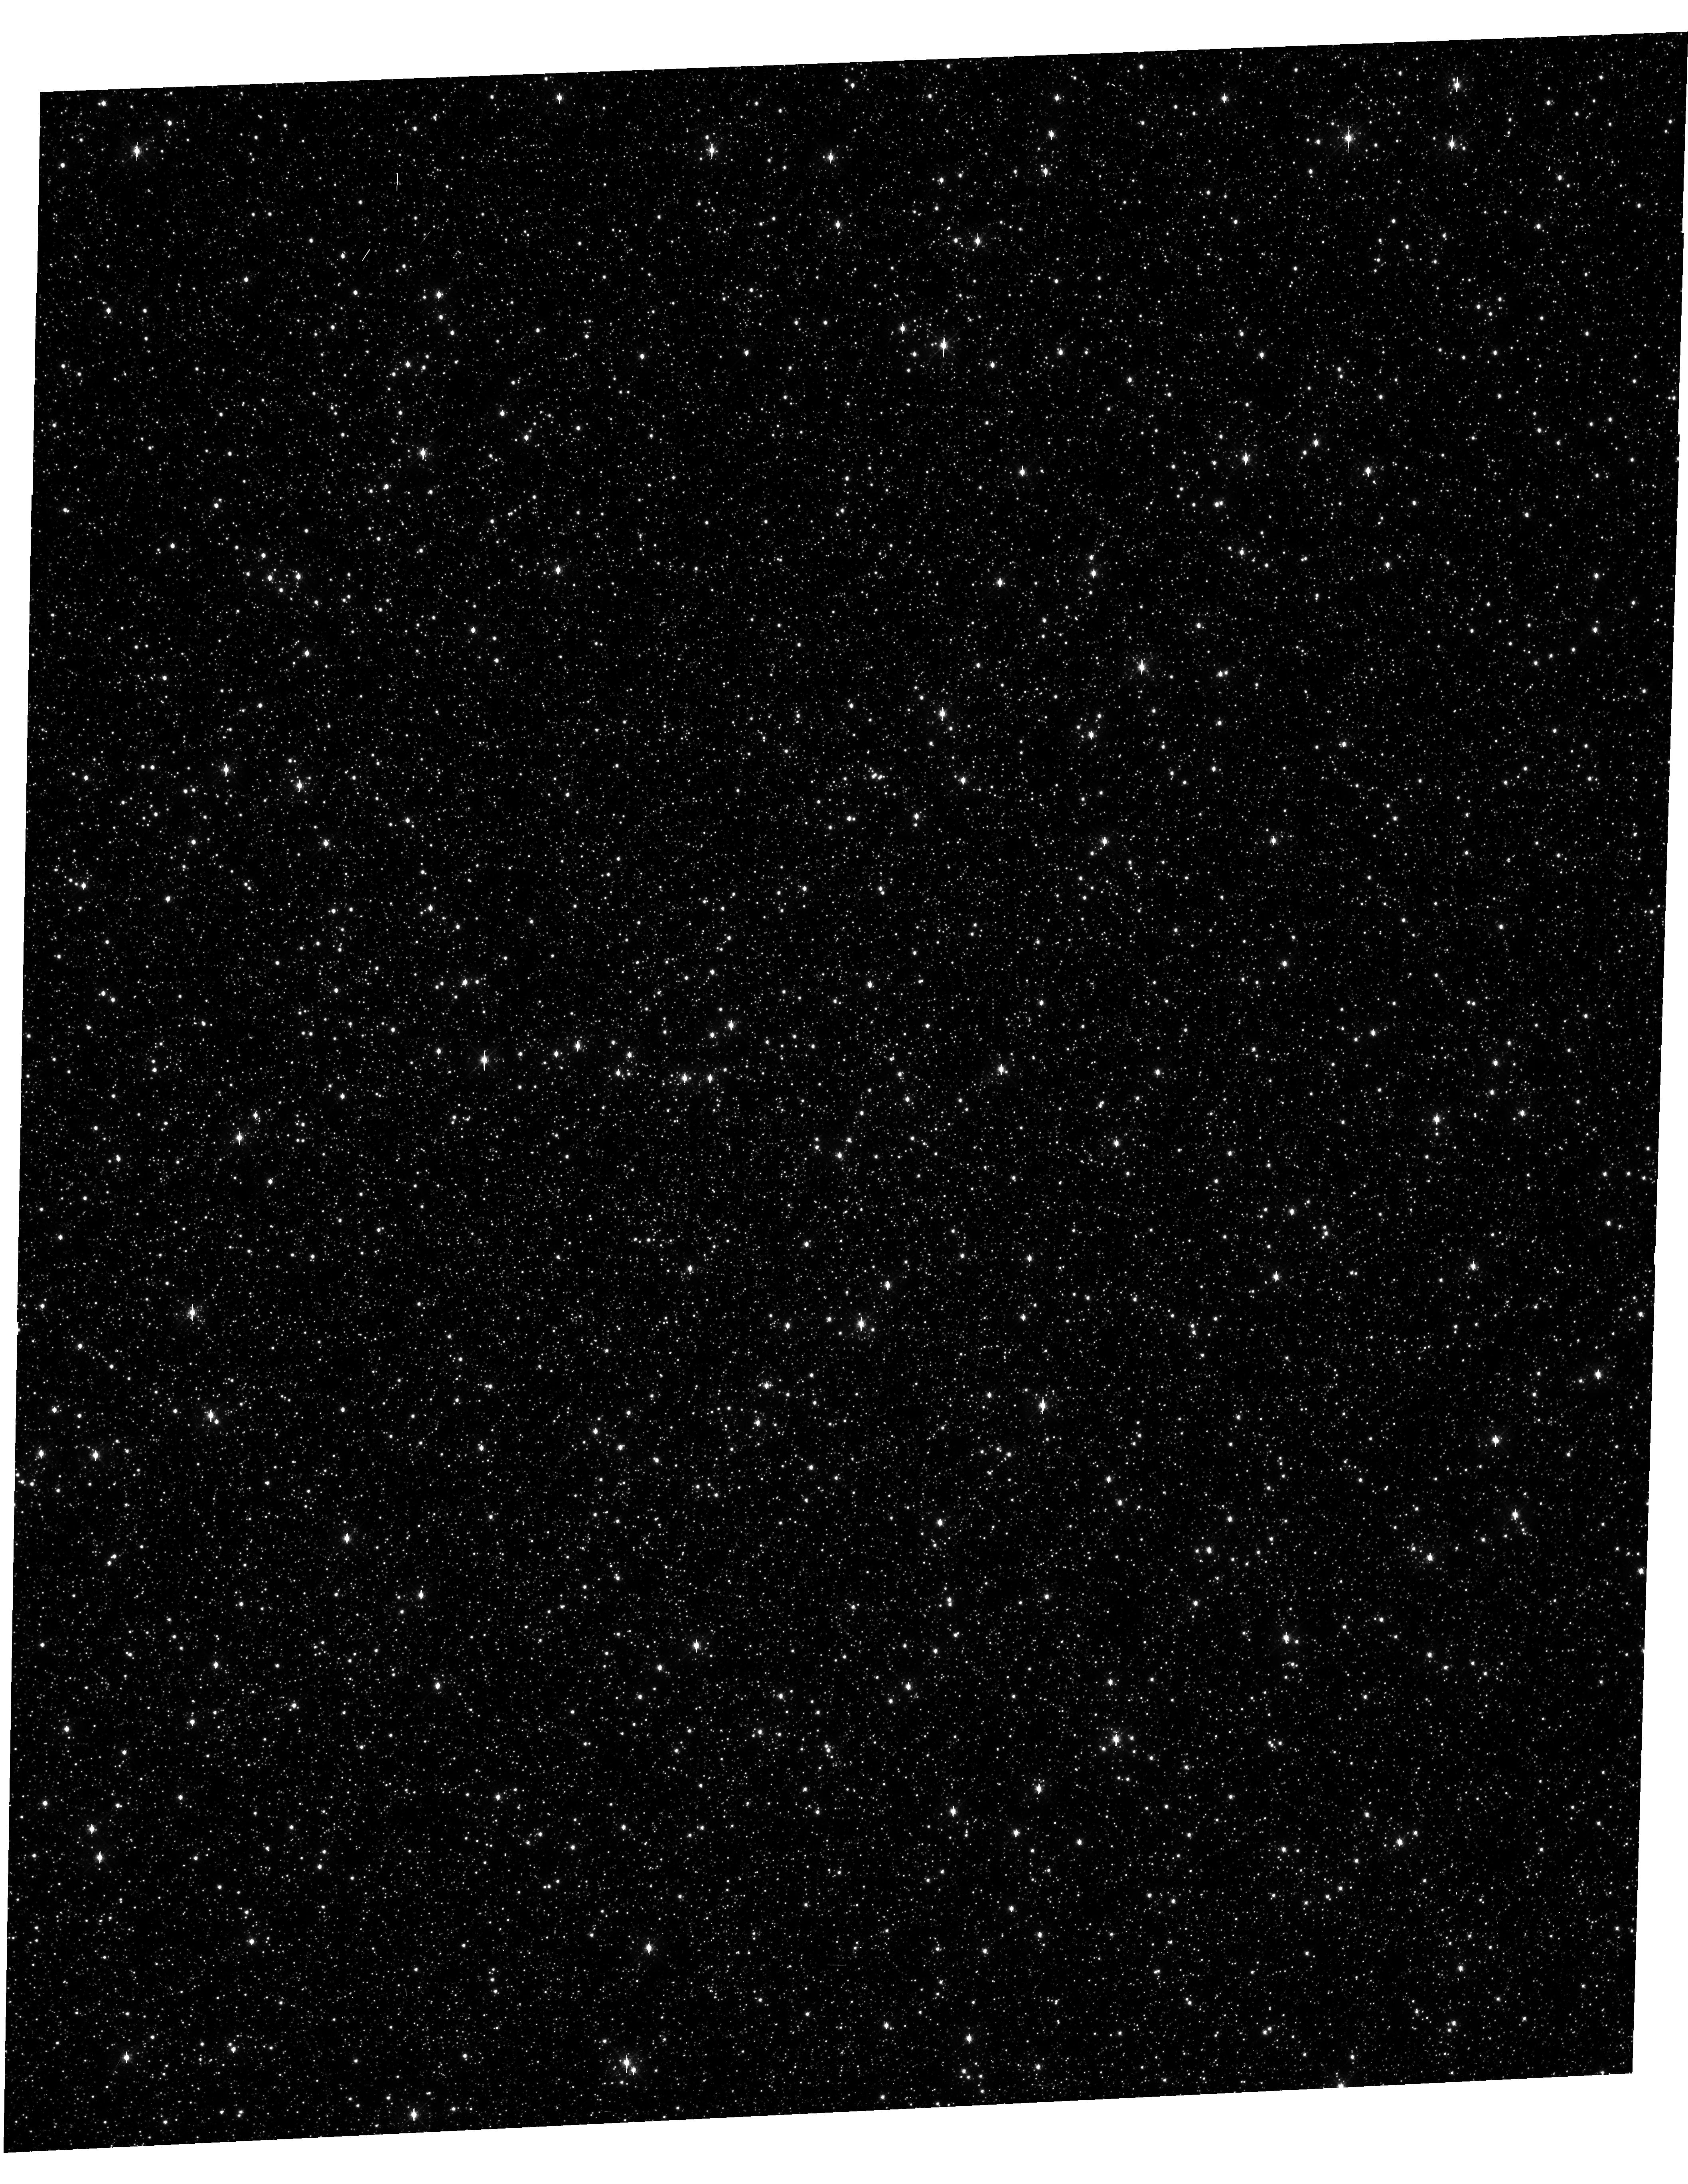
Target: OMEGACEN-1. Instrument: WFC3/UVIS. Filter: F467M. Exposure: 20 min. Observation ID: hst_12694_11_wfc3_uvis_f467m_ibvd11

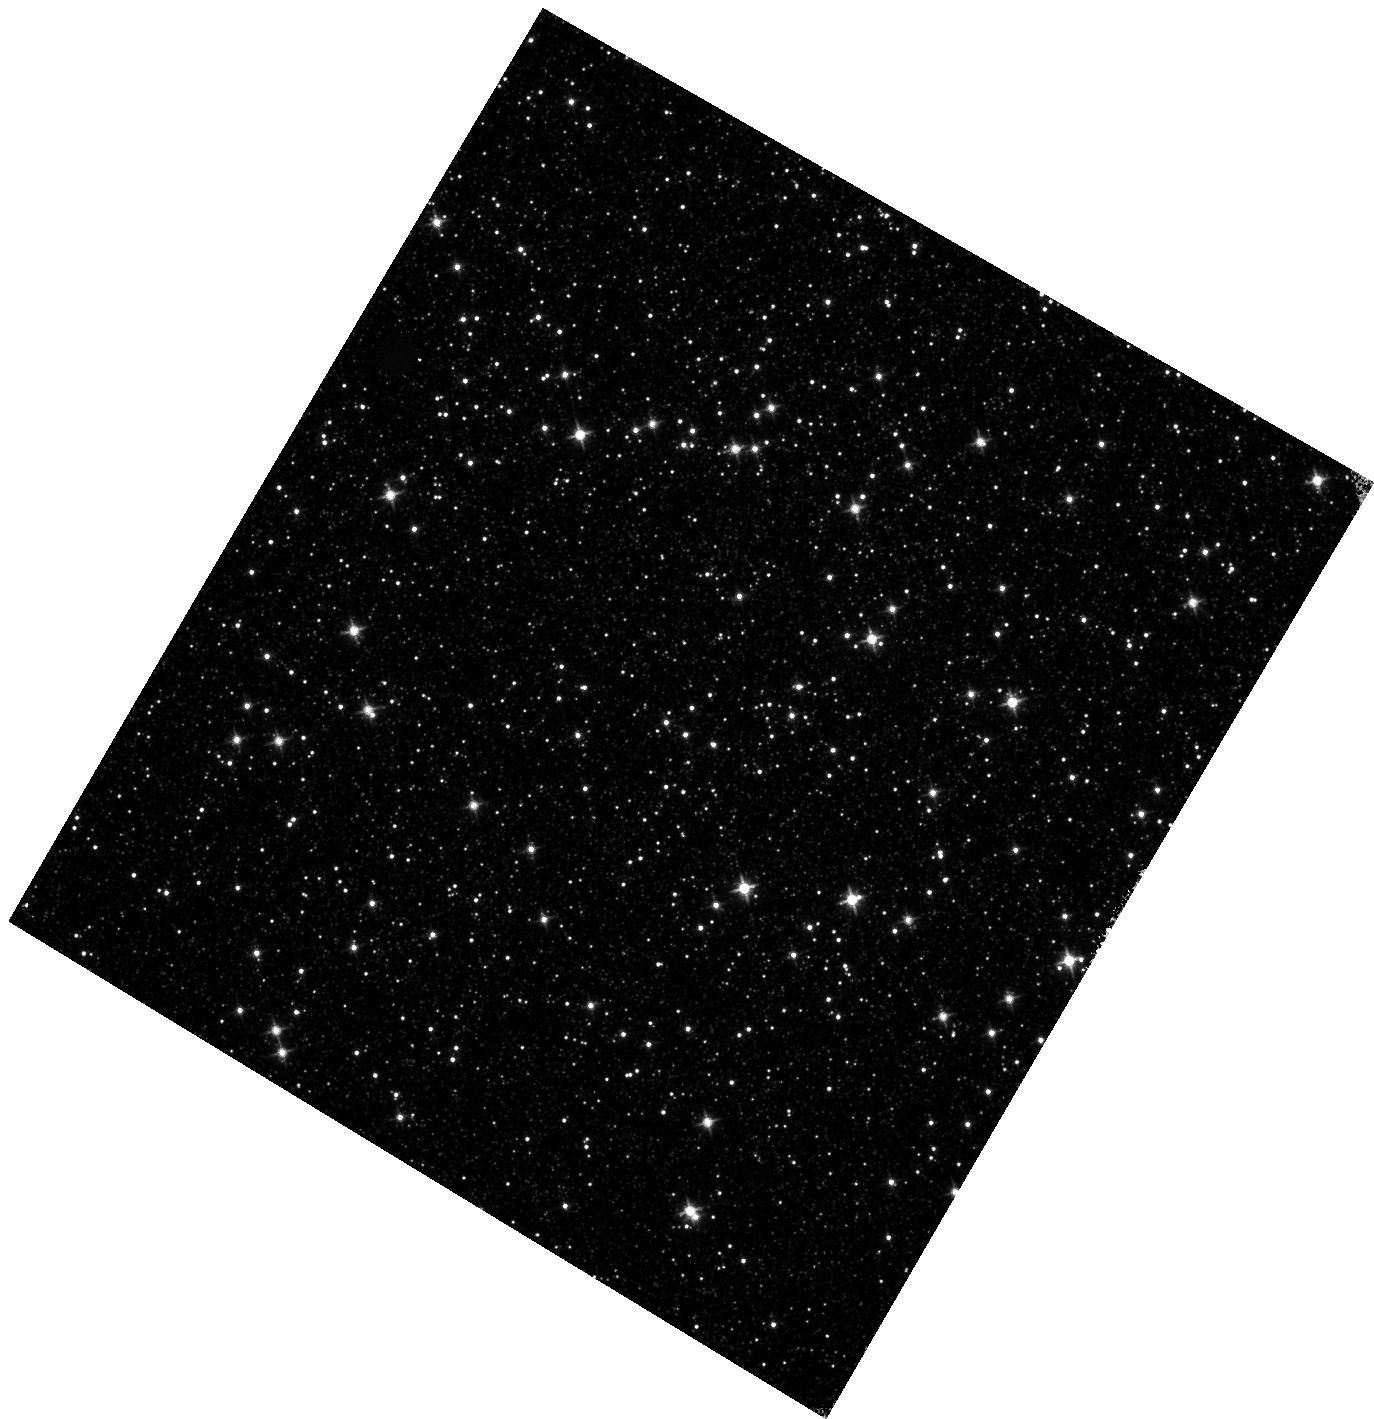
Target: OMEGACEN-2. Instrument: WFC3/IR. Filter: F125W. Exposure: 12 min. Observation ID: hst_12694_22_wfc3_ir_f125w_ibvd22

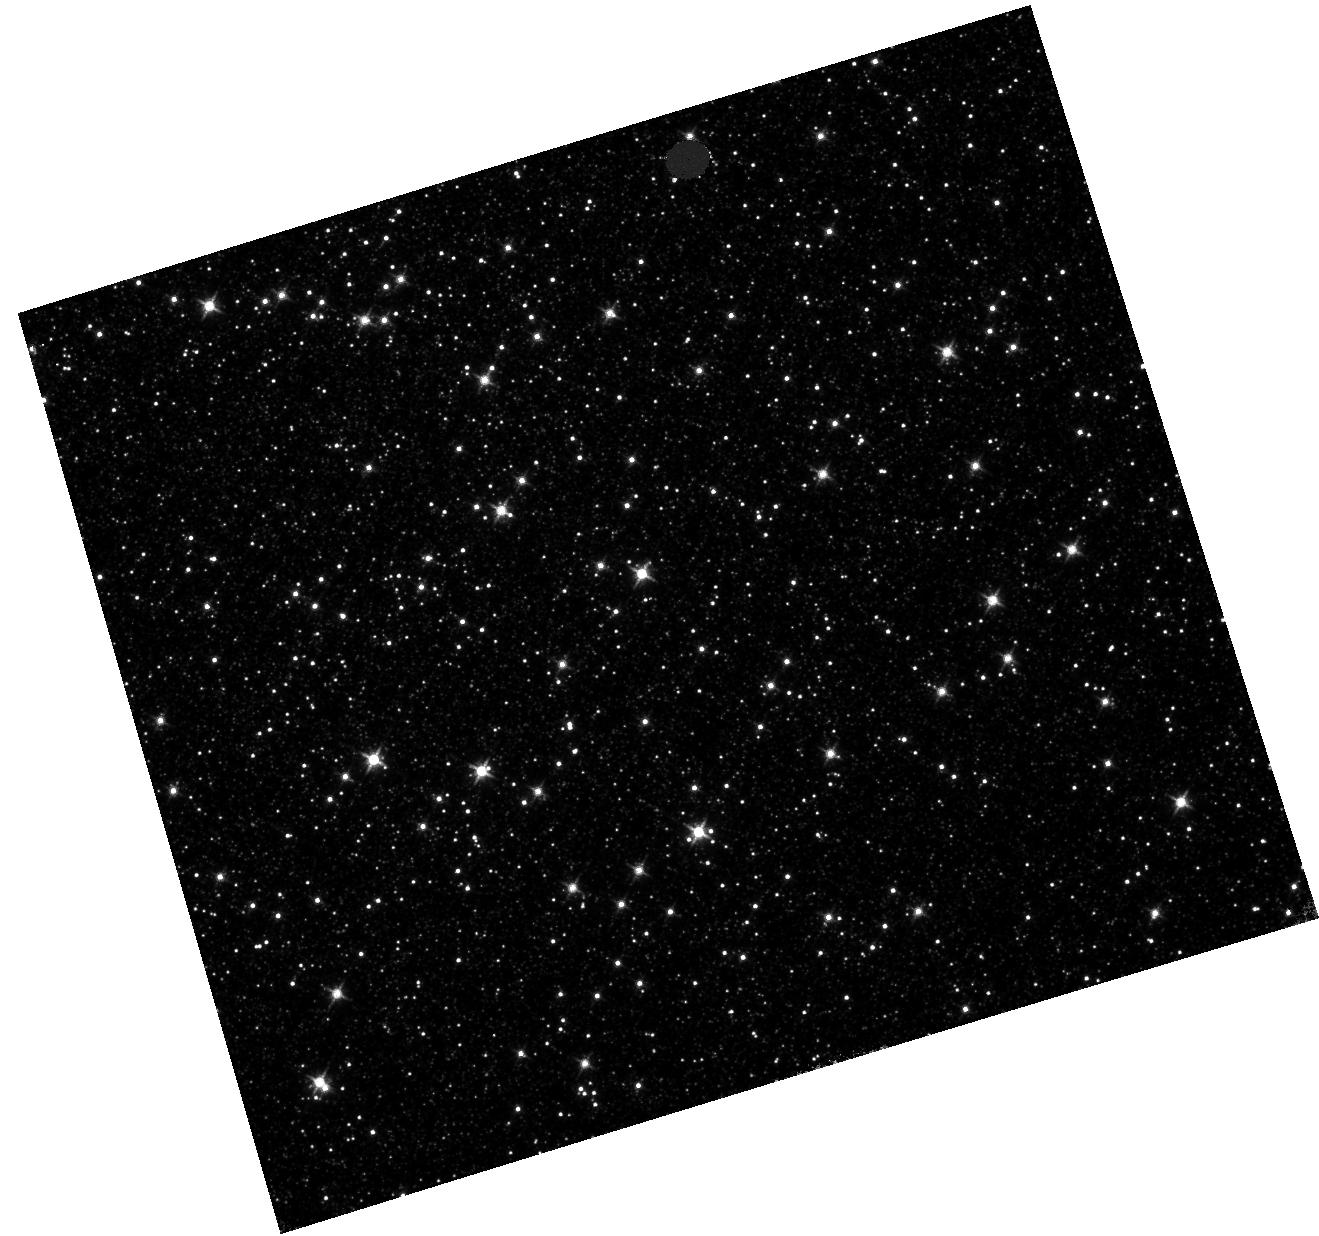
Target: OMEGACEN-3. Instrument: WFC3/IR. Filter: F125W. Exposure: 17 min. Observation ID: hst_12694_33_wfc3_ir_f125w_ibvd33

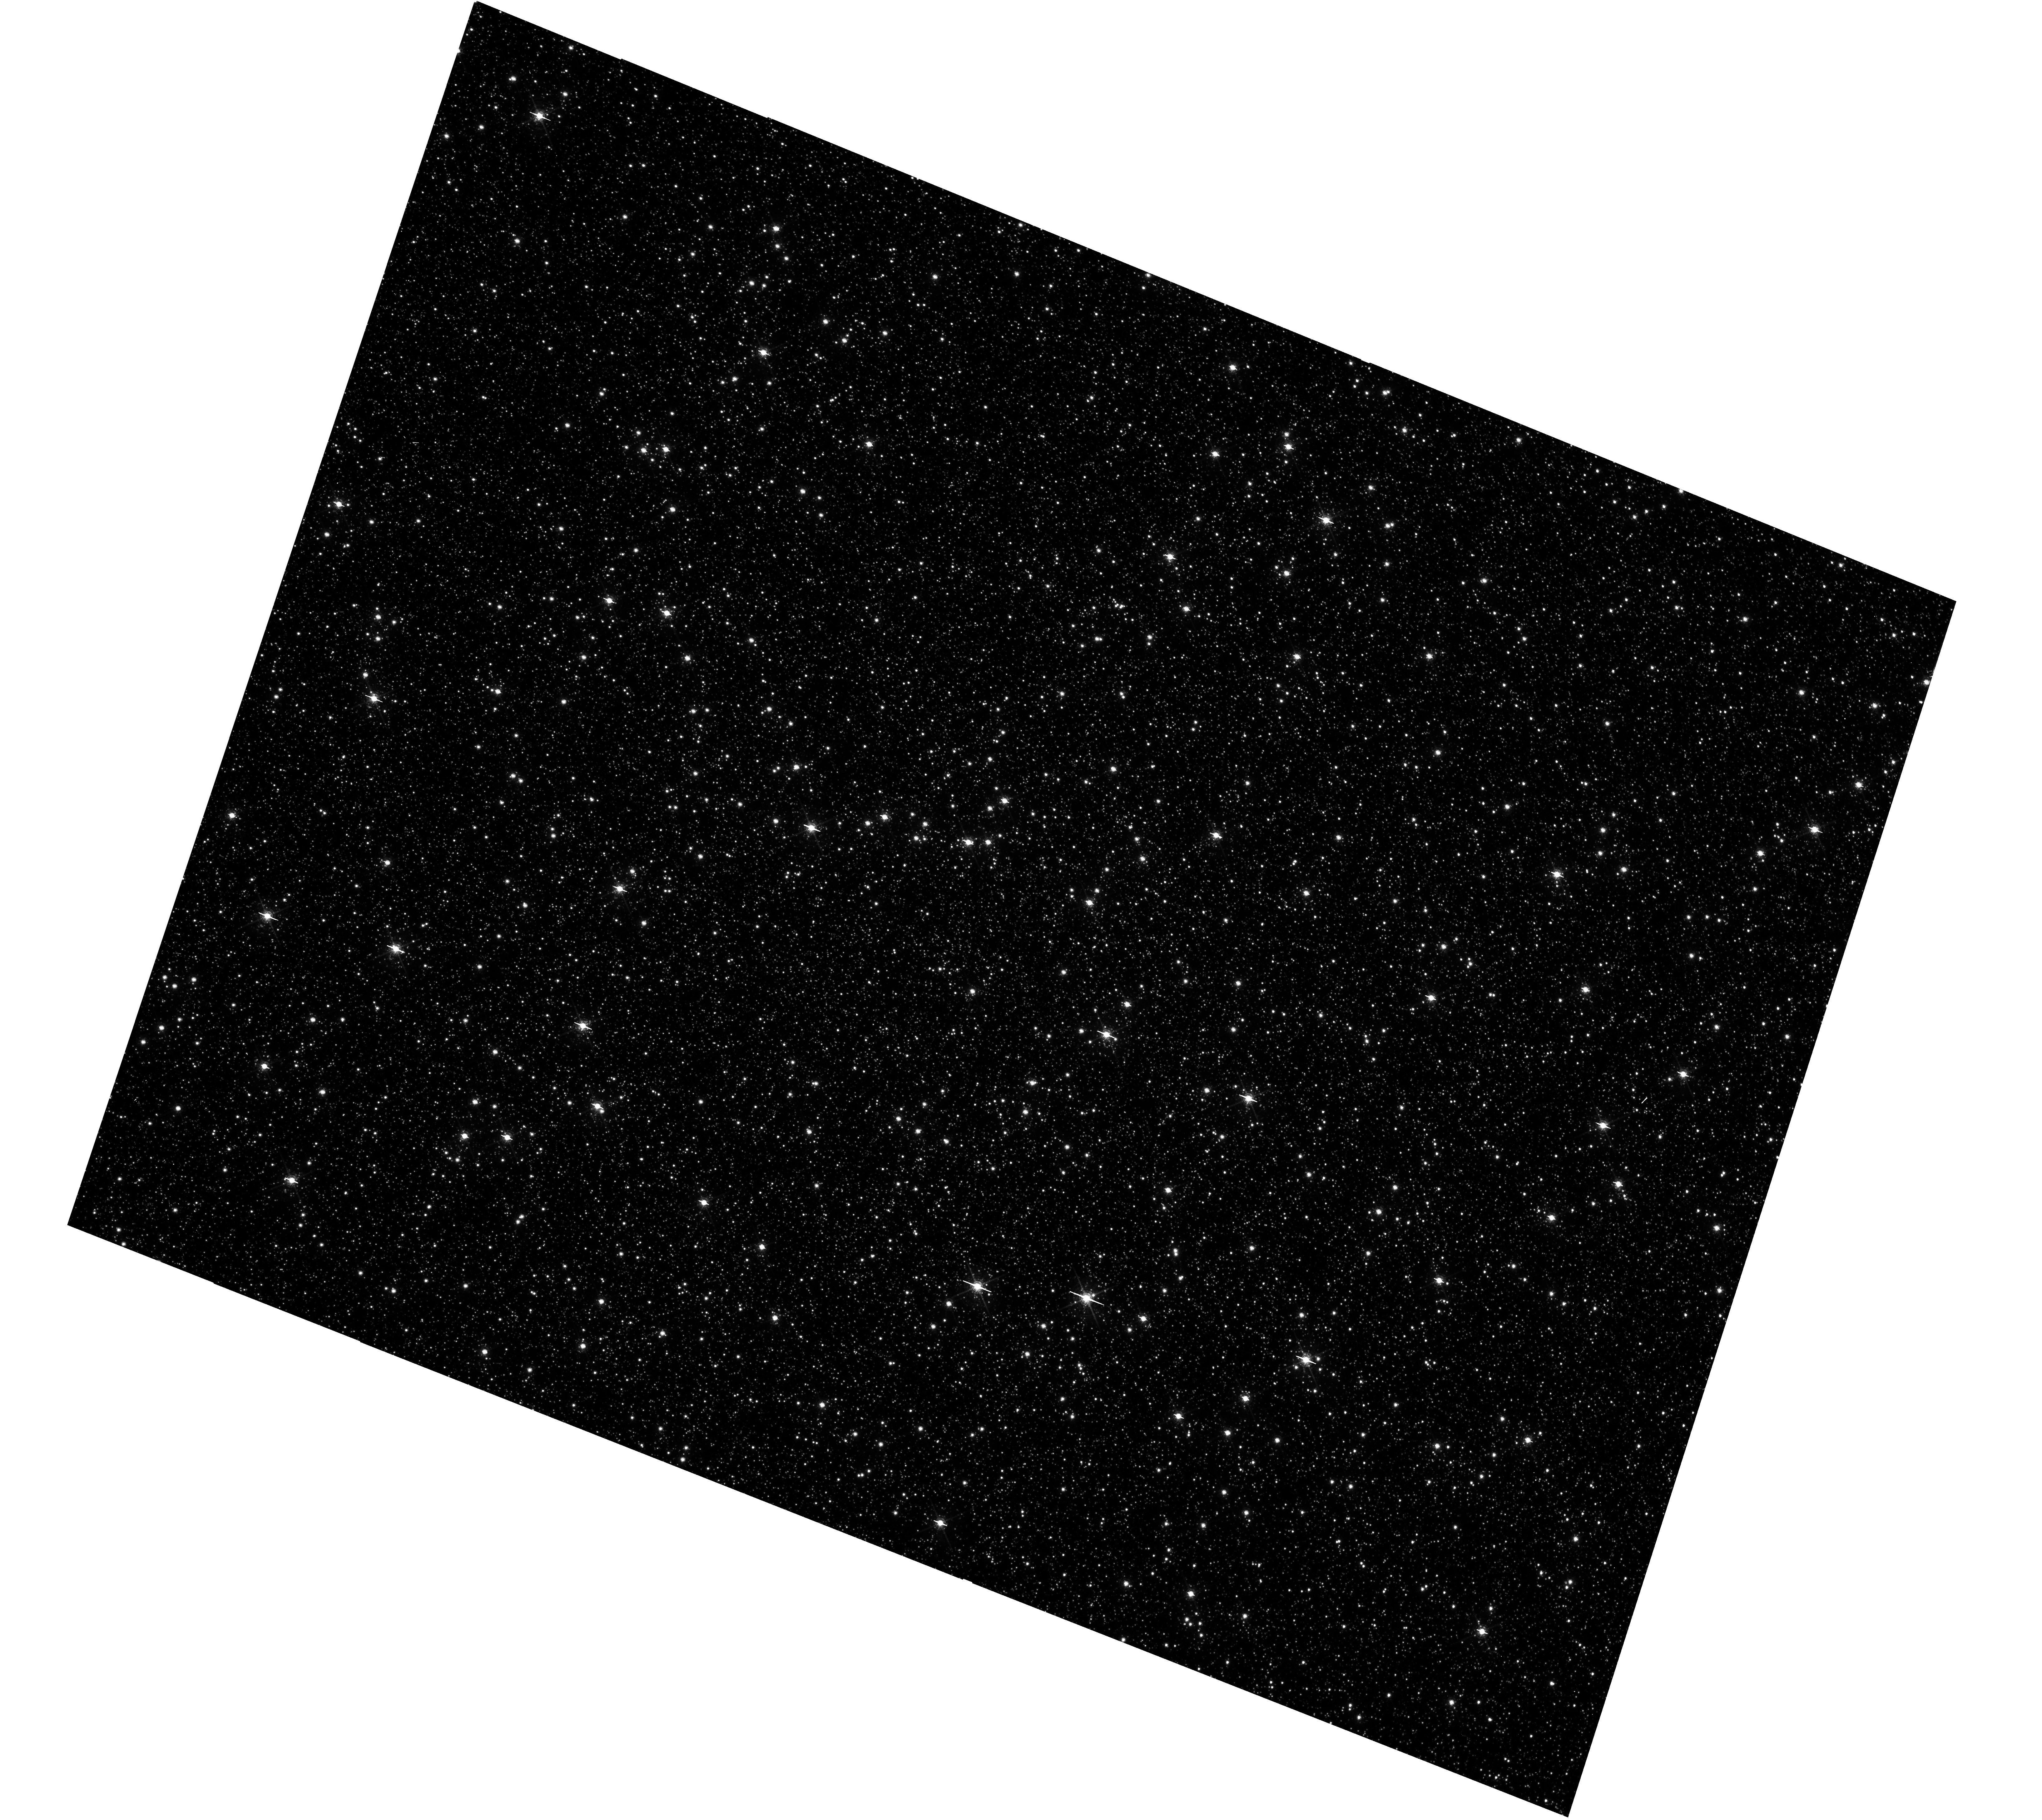
Target: OMEGACEN-1. Instrument: WFC3/UVIS. Filter: F673N. Exposure: 20 min. Observation ID: hst_12694_31_wfc3_uvis_f673n_ibvd31

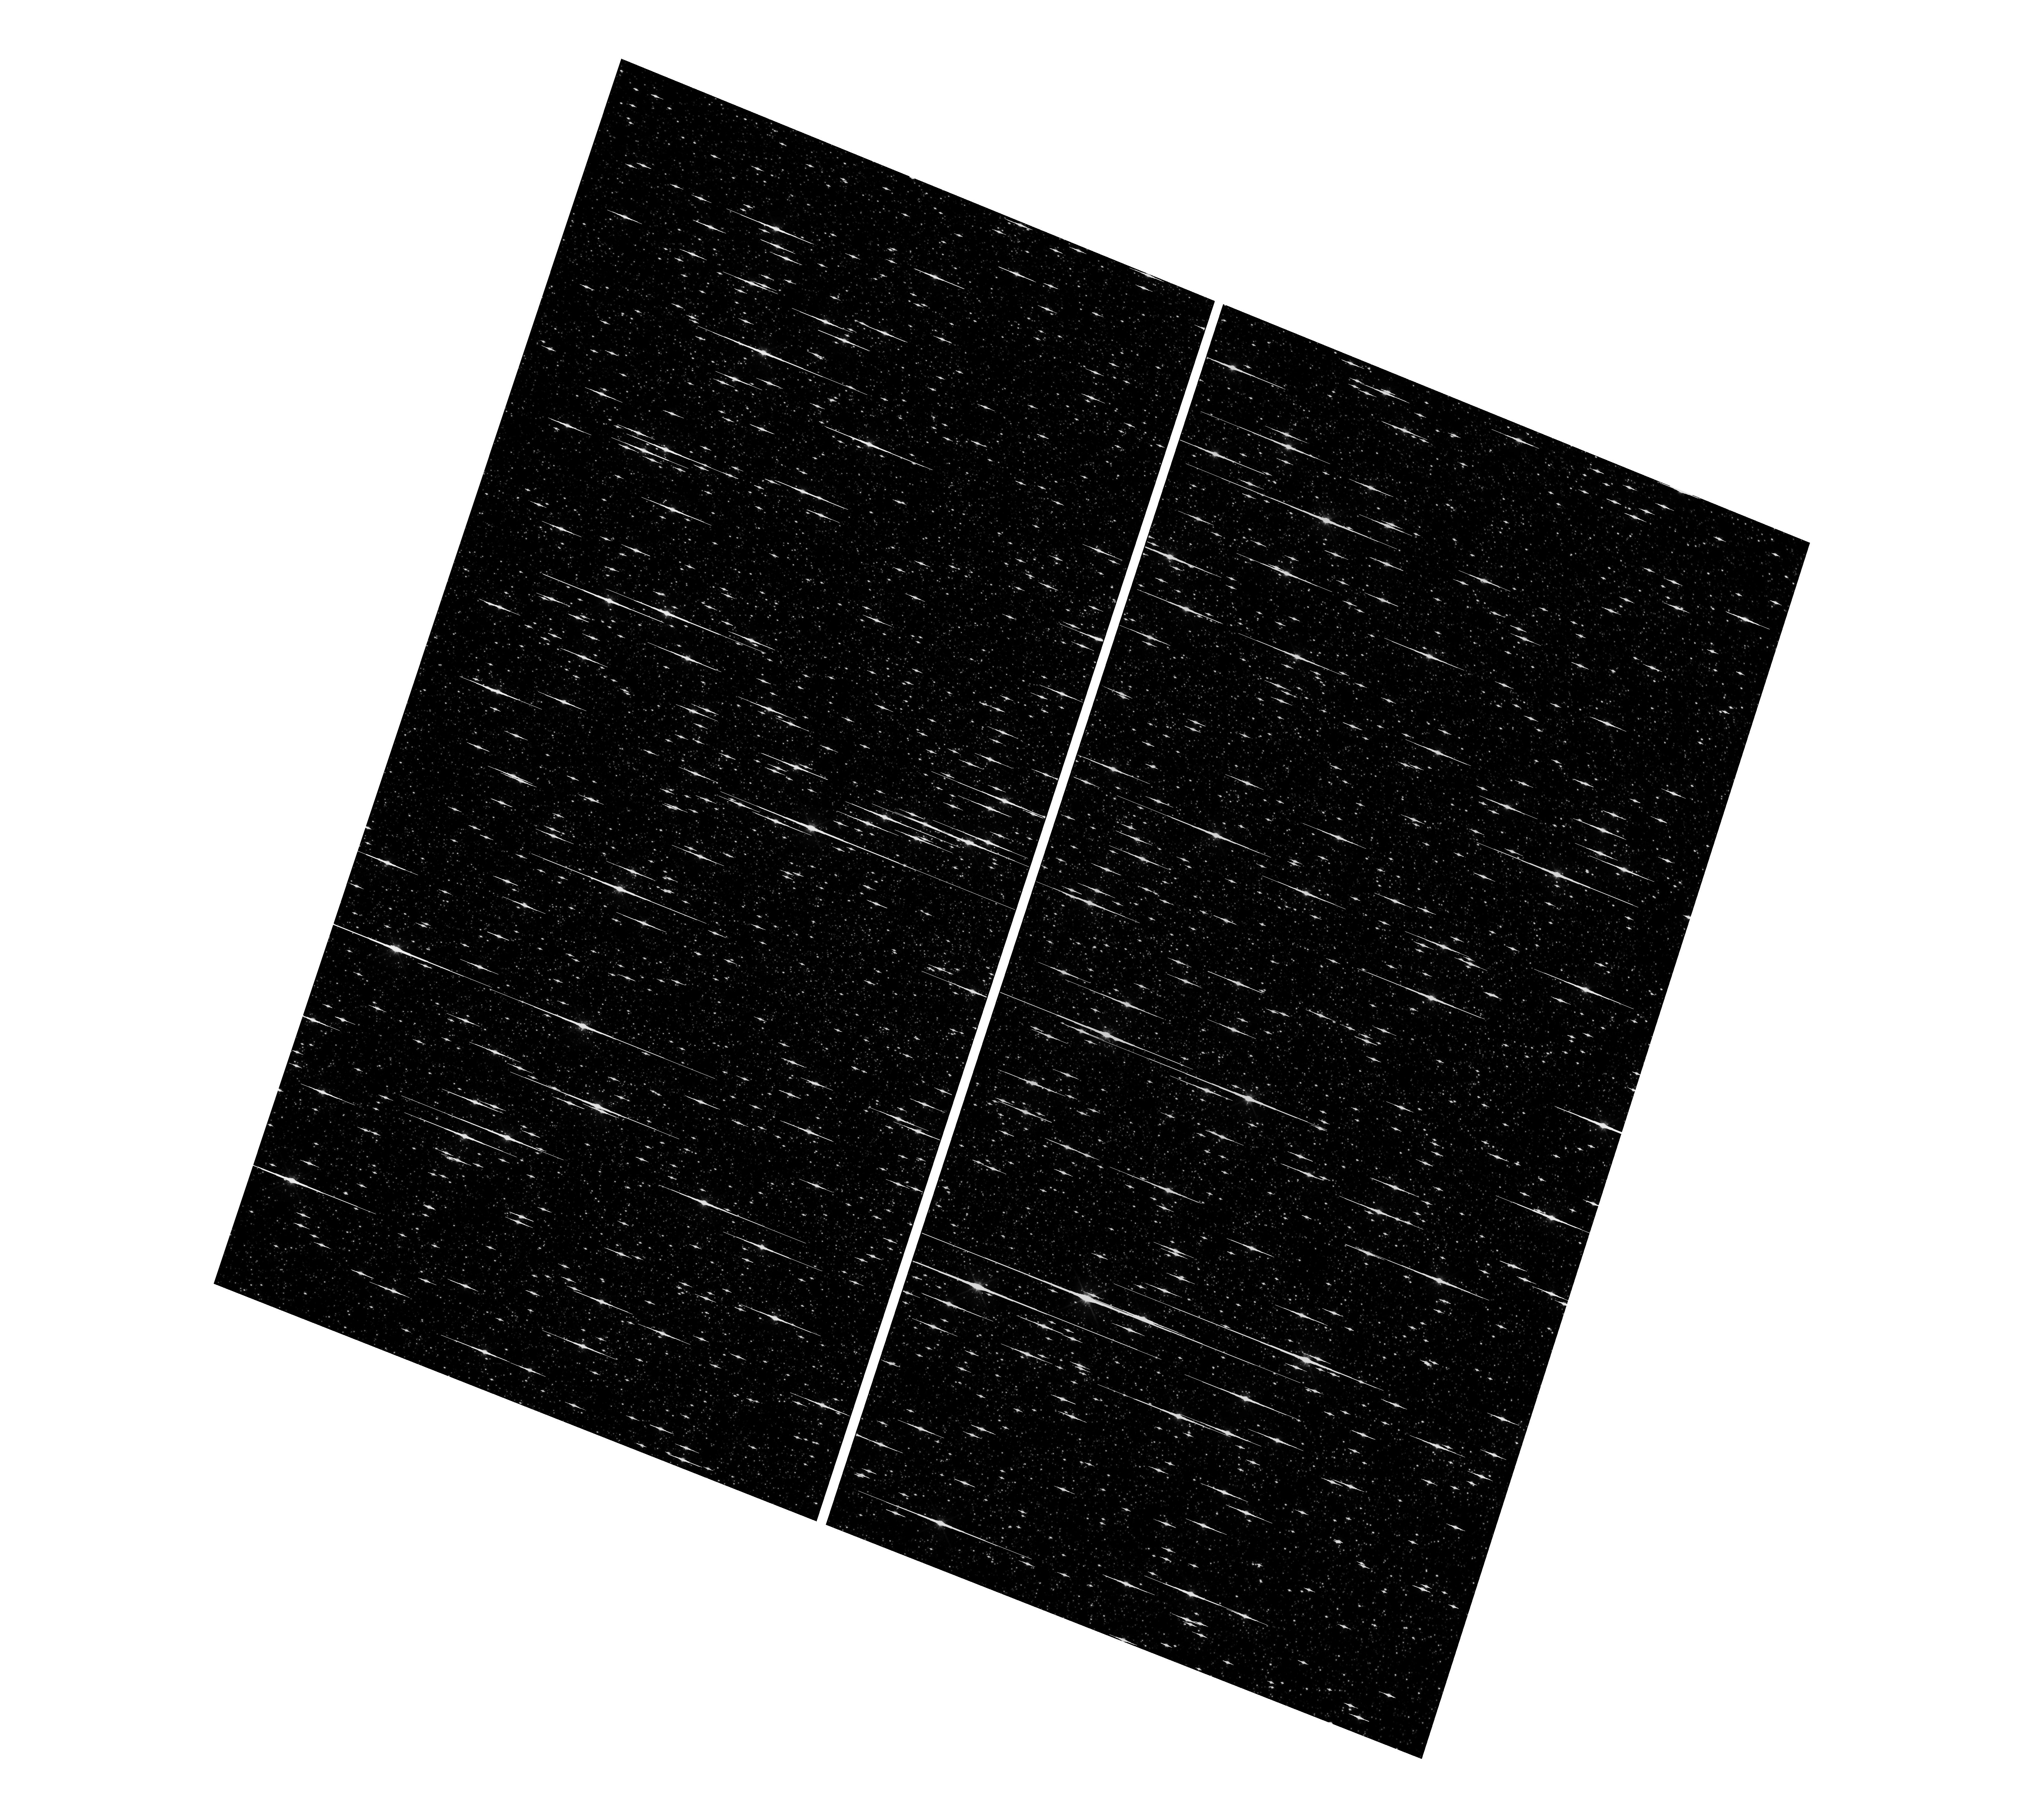
Target: OMEGACEN-1. Instrument: WFC3/UVIS. Filter: F606W. Exposure: 6 min. Observation ID: hst_12694_31_wfc3_uvis_f606w_ibvd31

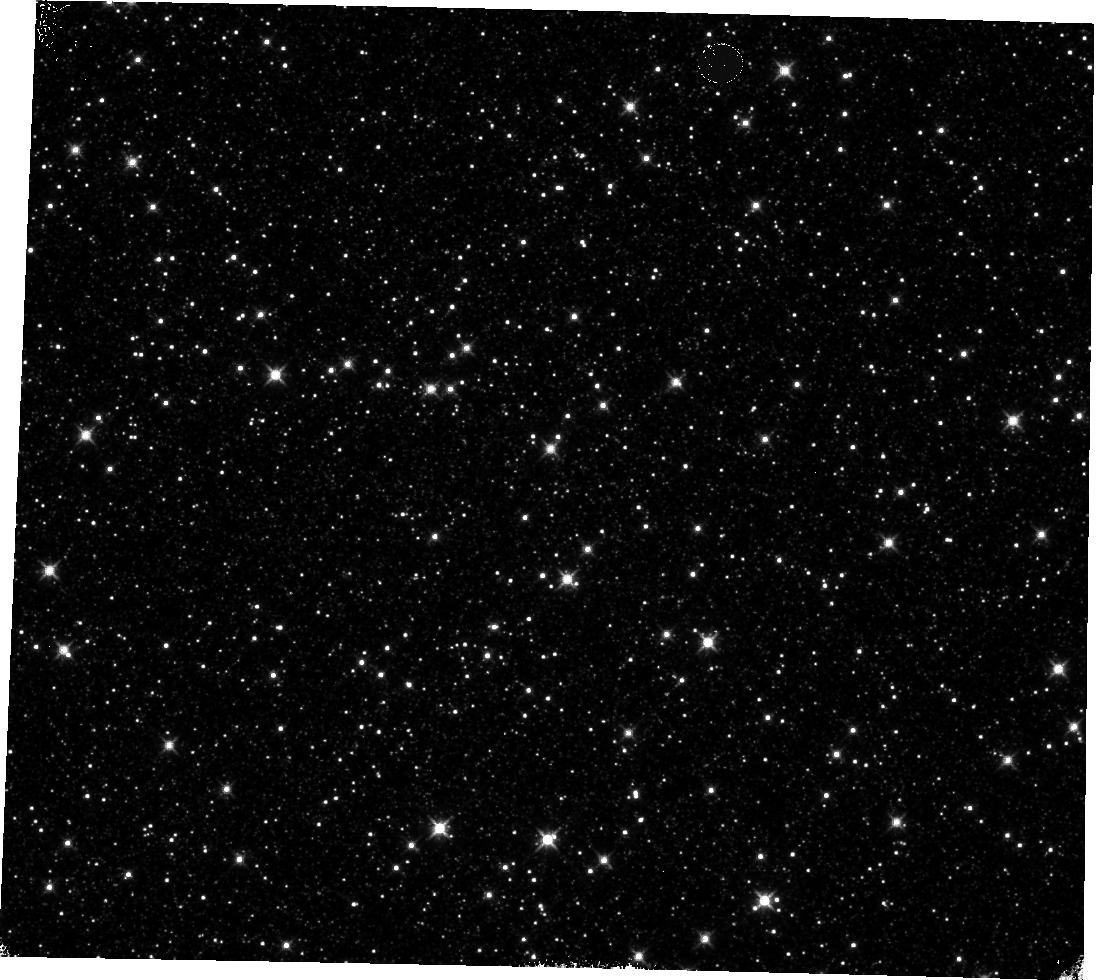
Target: OMEGACEN-1. Instrument: WFC3/IR. Filter: F125W. Exposure: 6 min. Observation ID: hst_12694_11_wfc3_ir_f125w_ibvd11

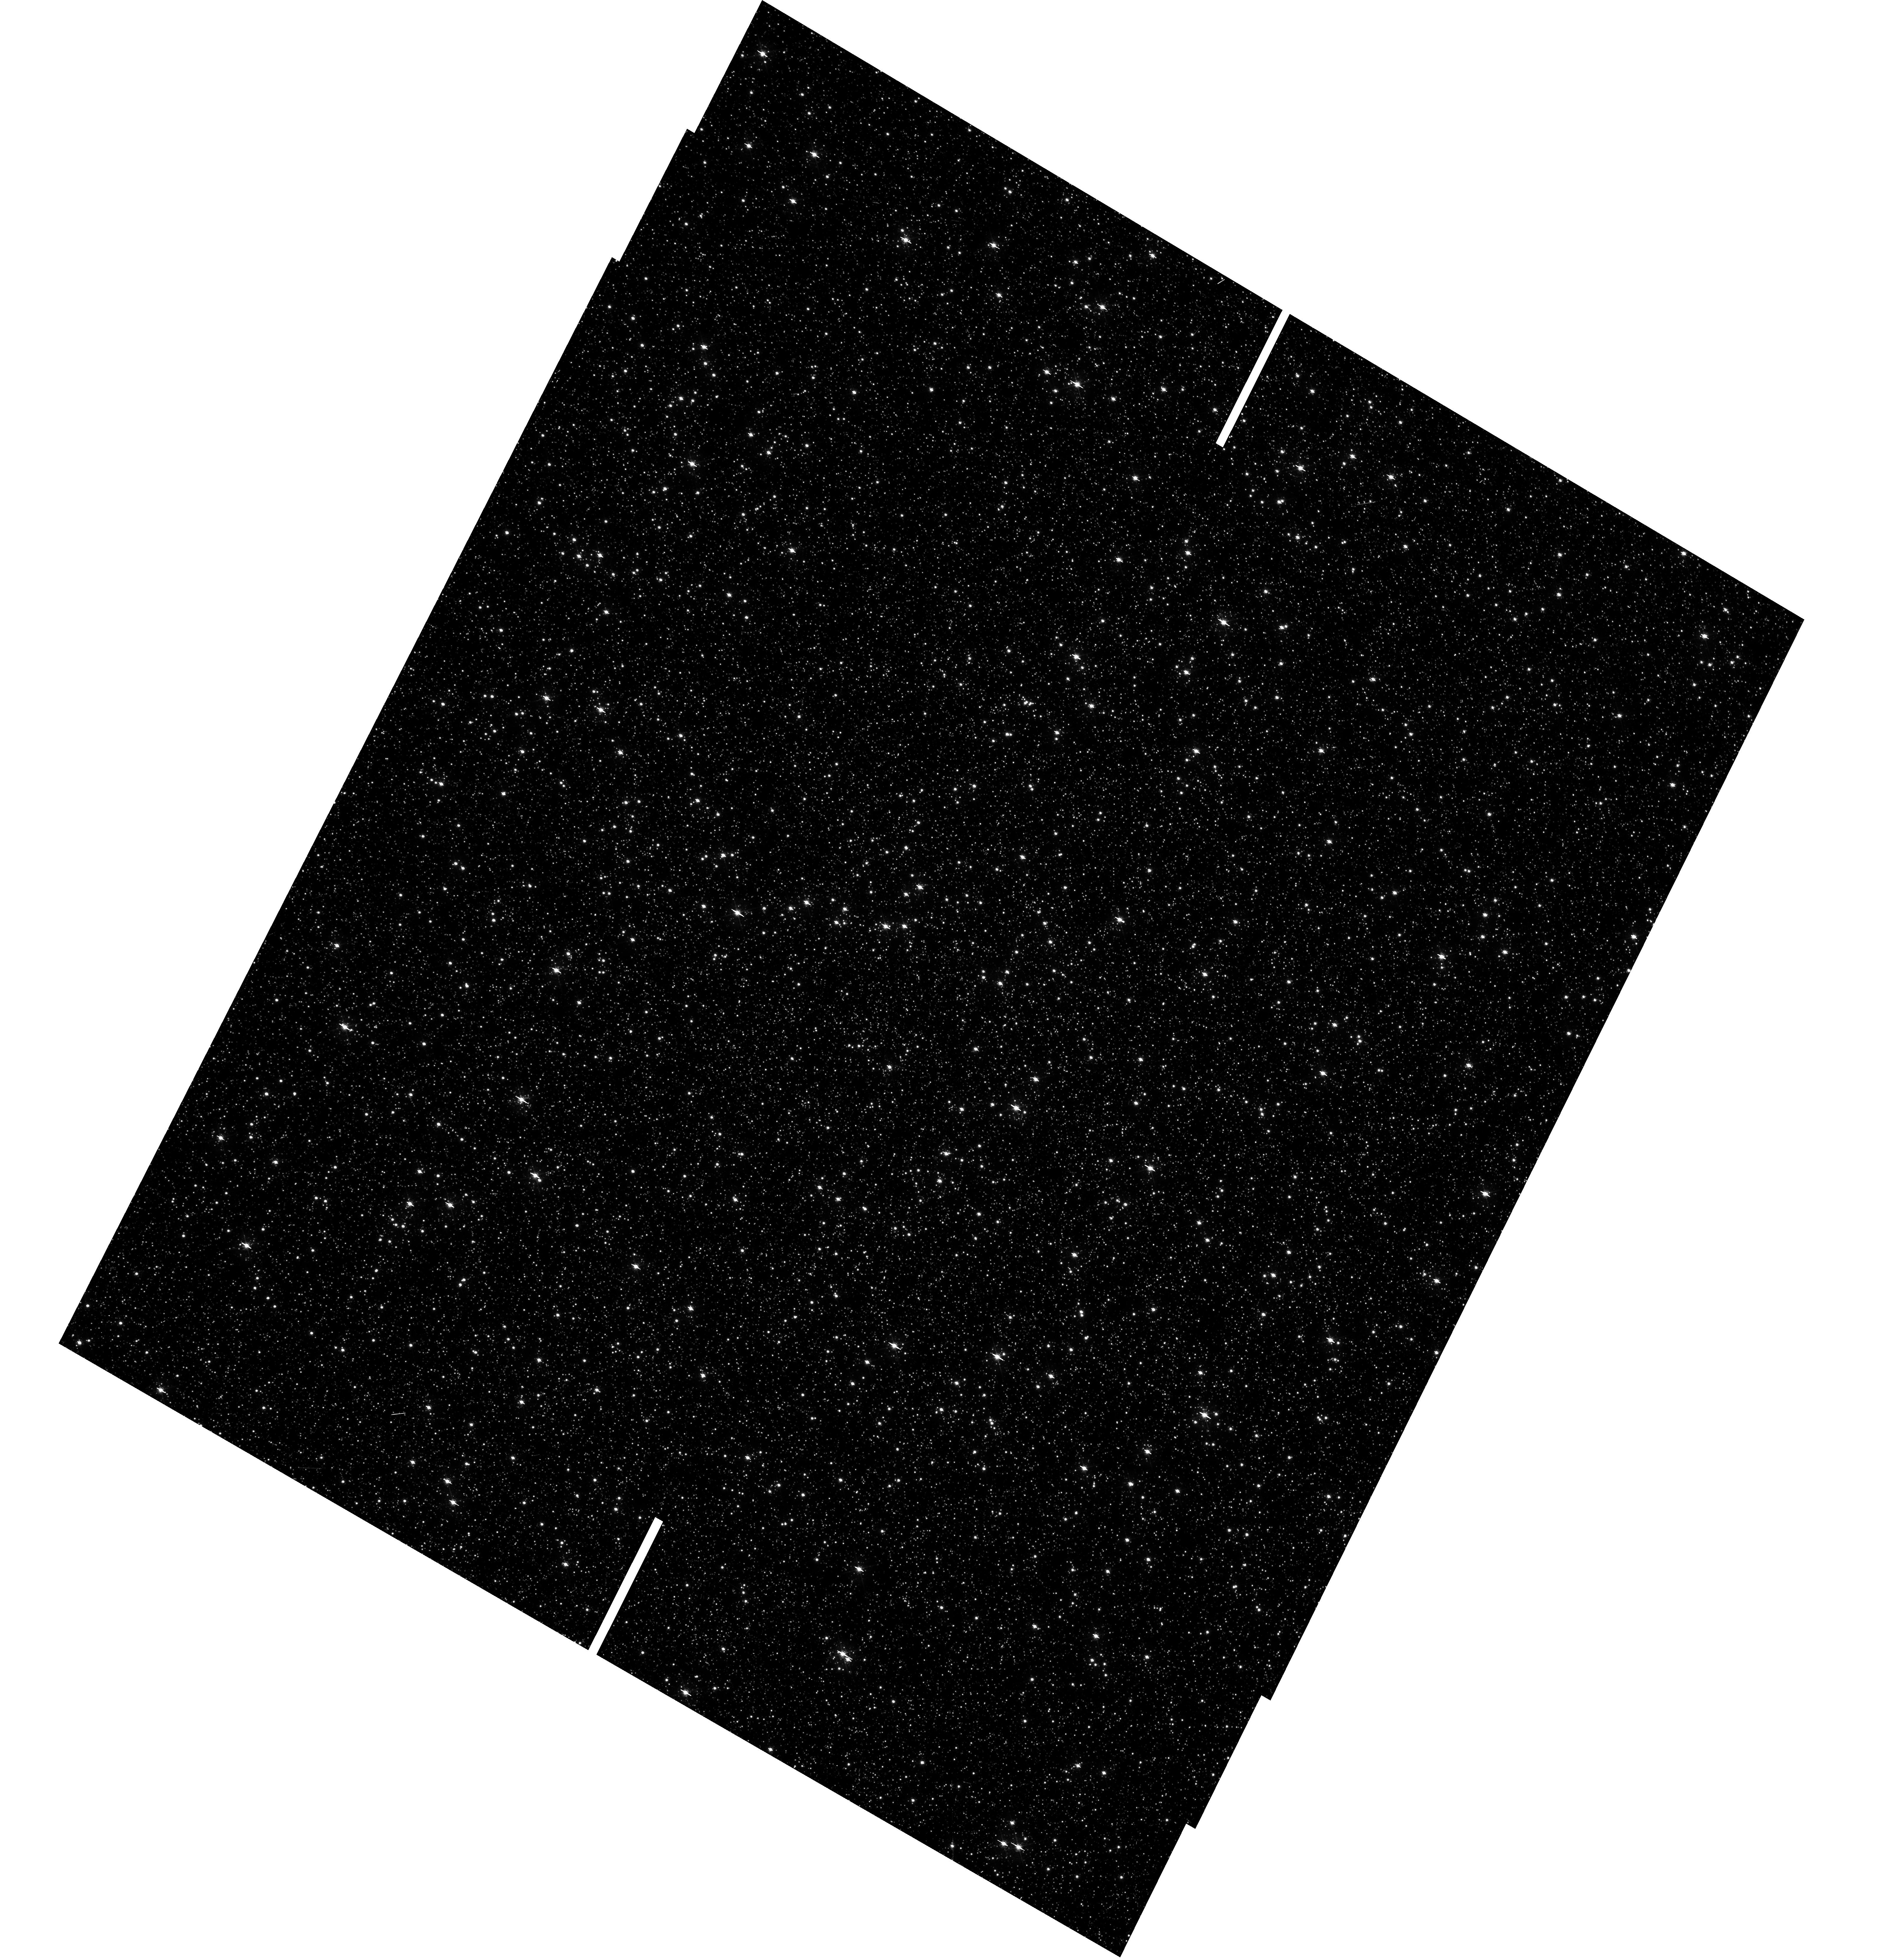
Target: OMEGACEN-1. Instrument: WFC3/UVIS. Filter: F467M. Exposure: 22 min. Observation ID: hst_12694_22_wfc3_uvis_f467m_ibvd22

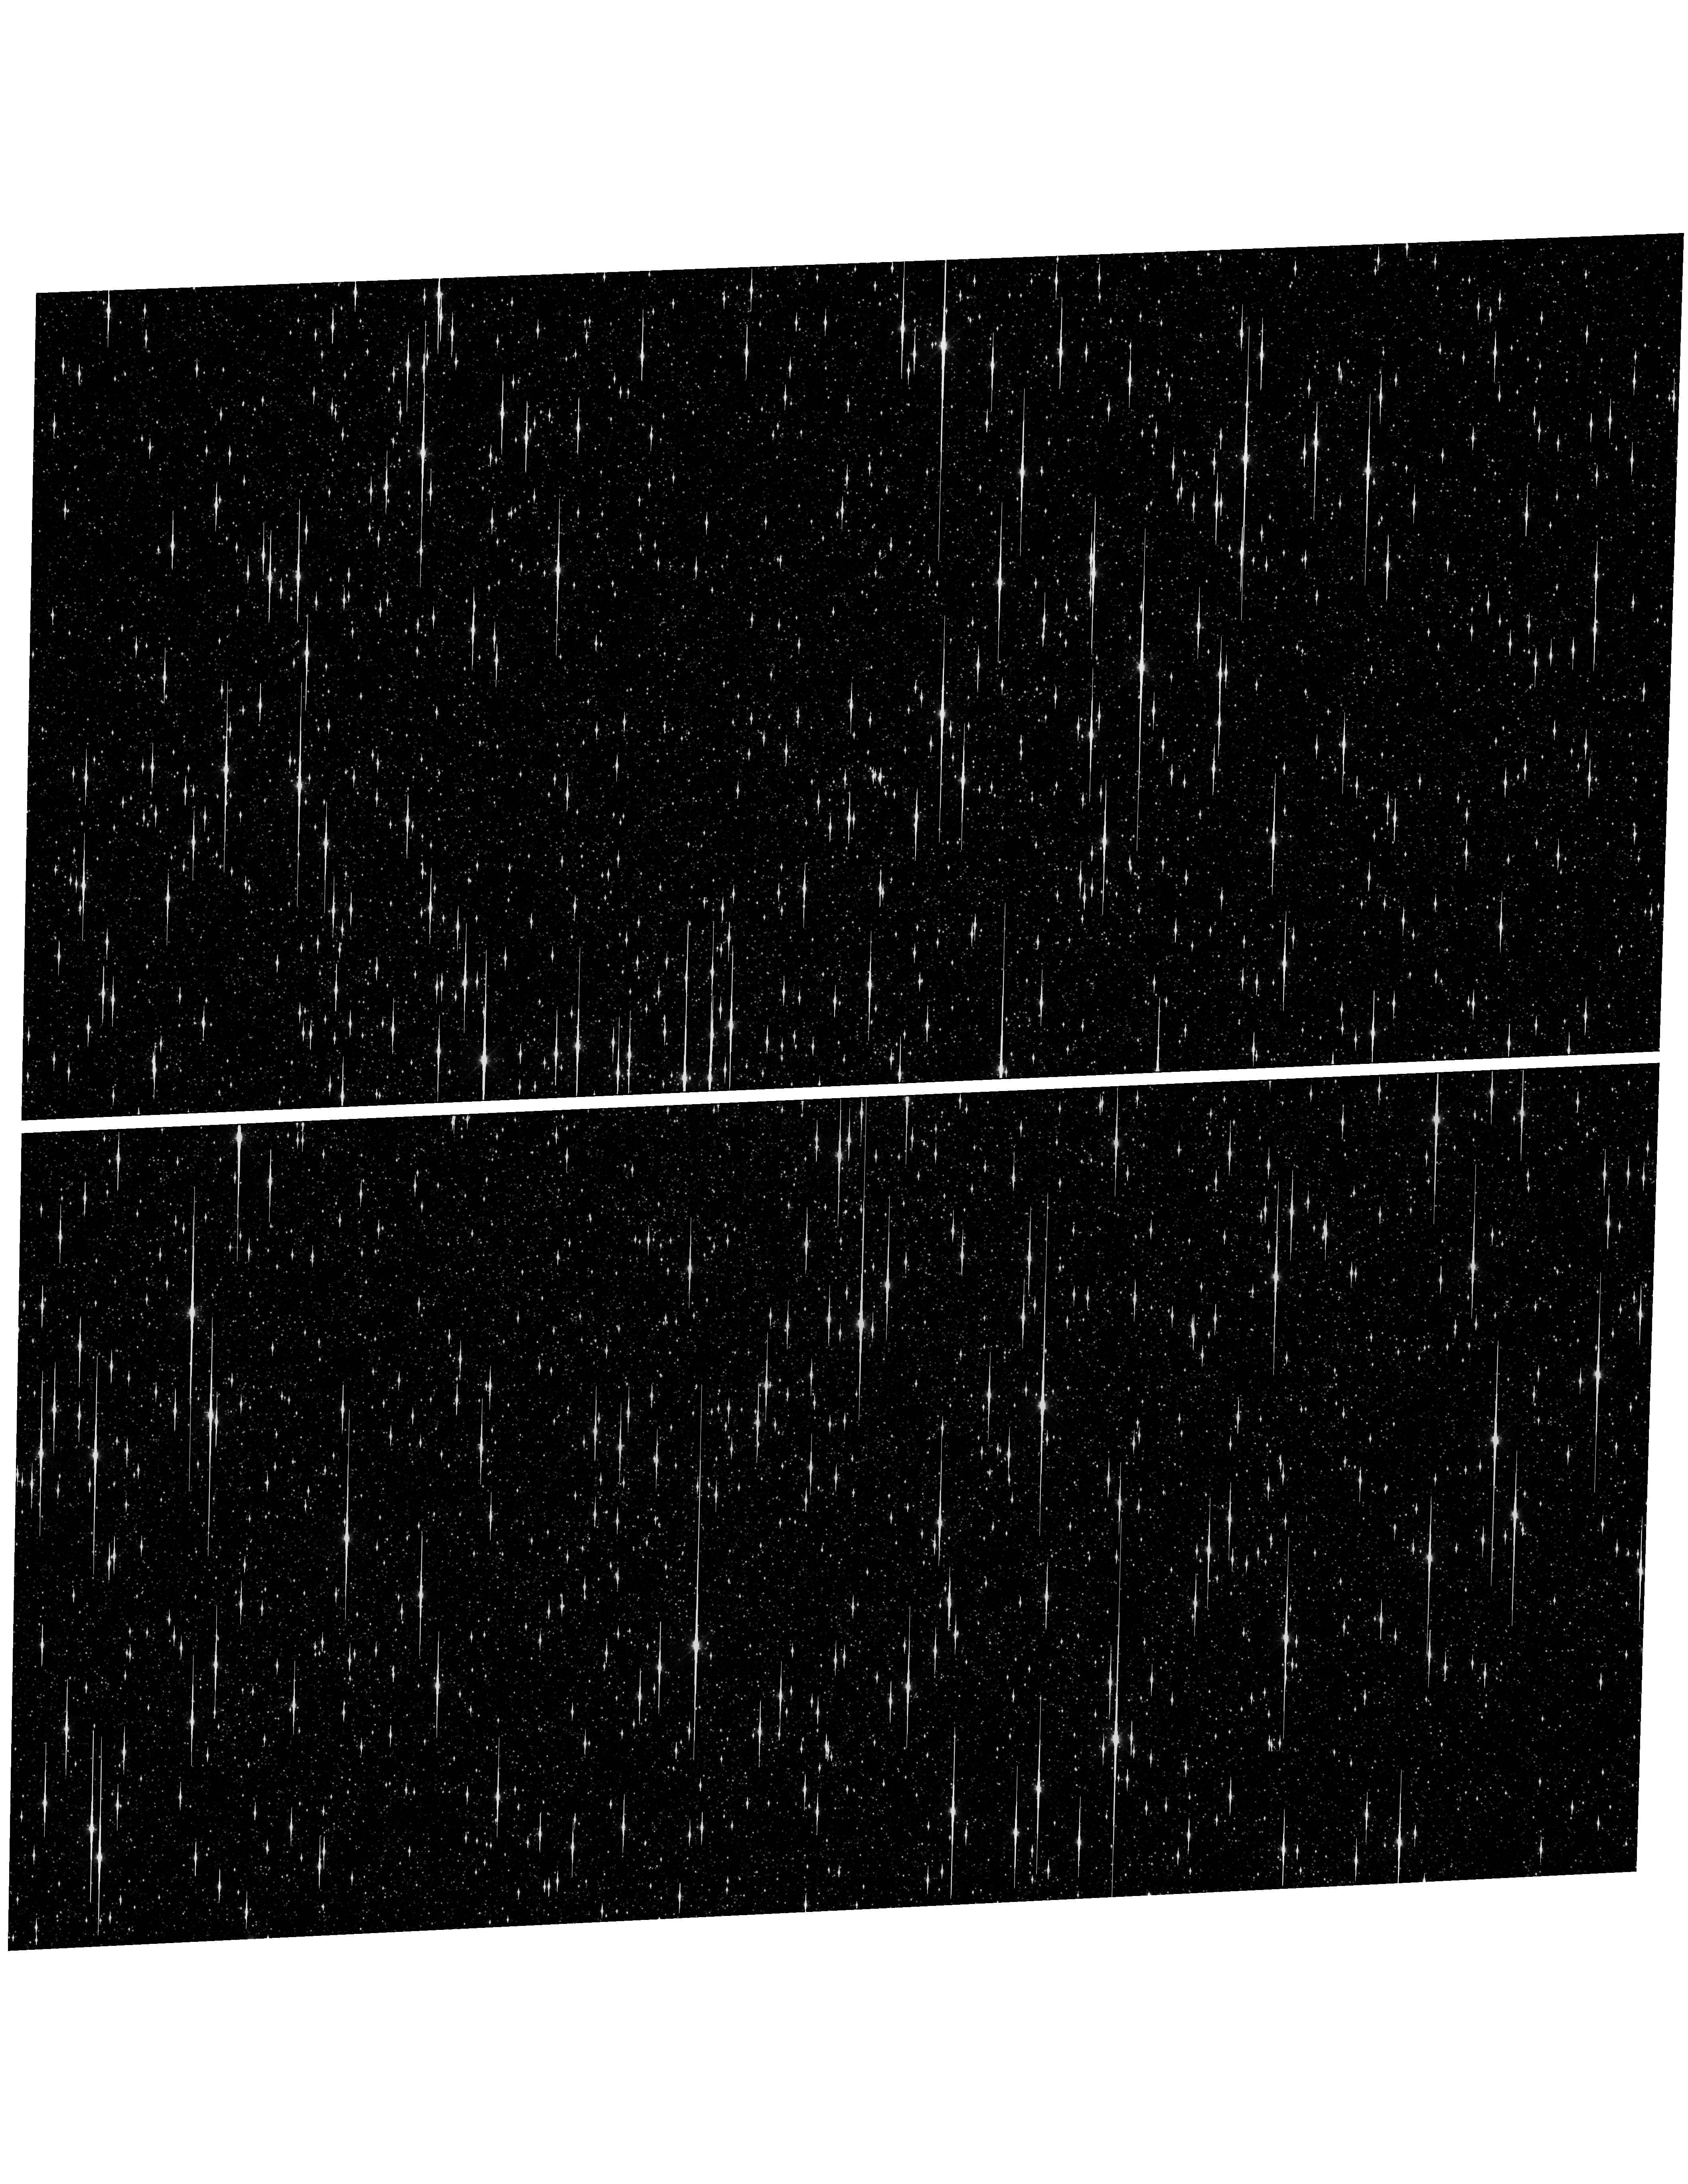
Target: OMEGACEN-1. Instrument: WFC3/UVIS. Filter: F606W. Exposure: 6 min. Observation ID: hst_12694_11_wfc3_uvis_f606w_ibvd11

IR Persistence 19 (PI: Long, Knox S.)

Persistence in the IR detector on WFC3 is known to be a function both of the degree to which pixels are saturated and the time that they are held at a high saturation level. This is a program to use observations of fields in Omega Cen to quantify how time at saturation affects persistence in WFC3.